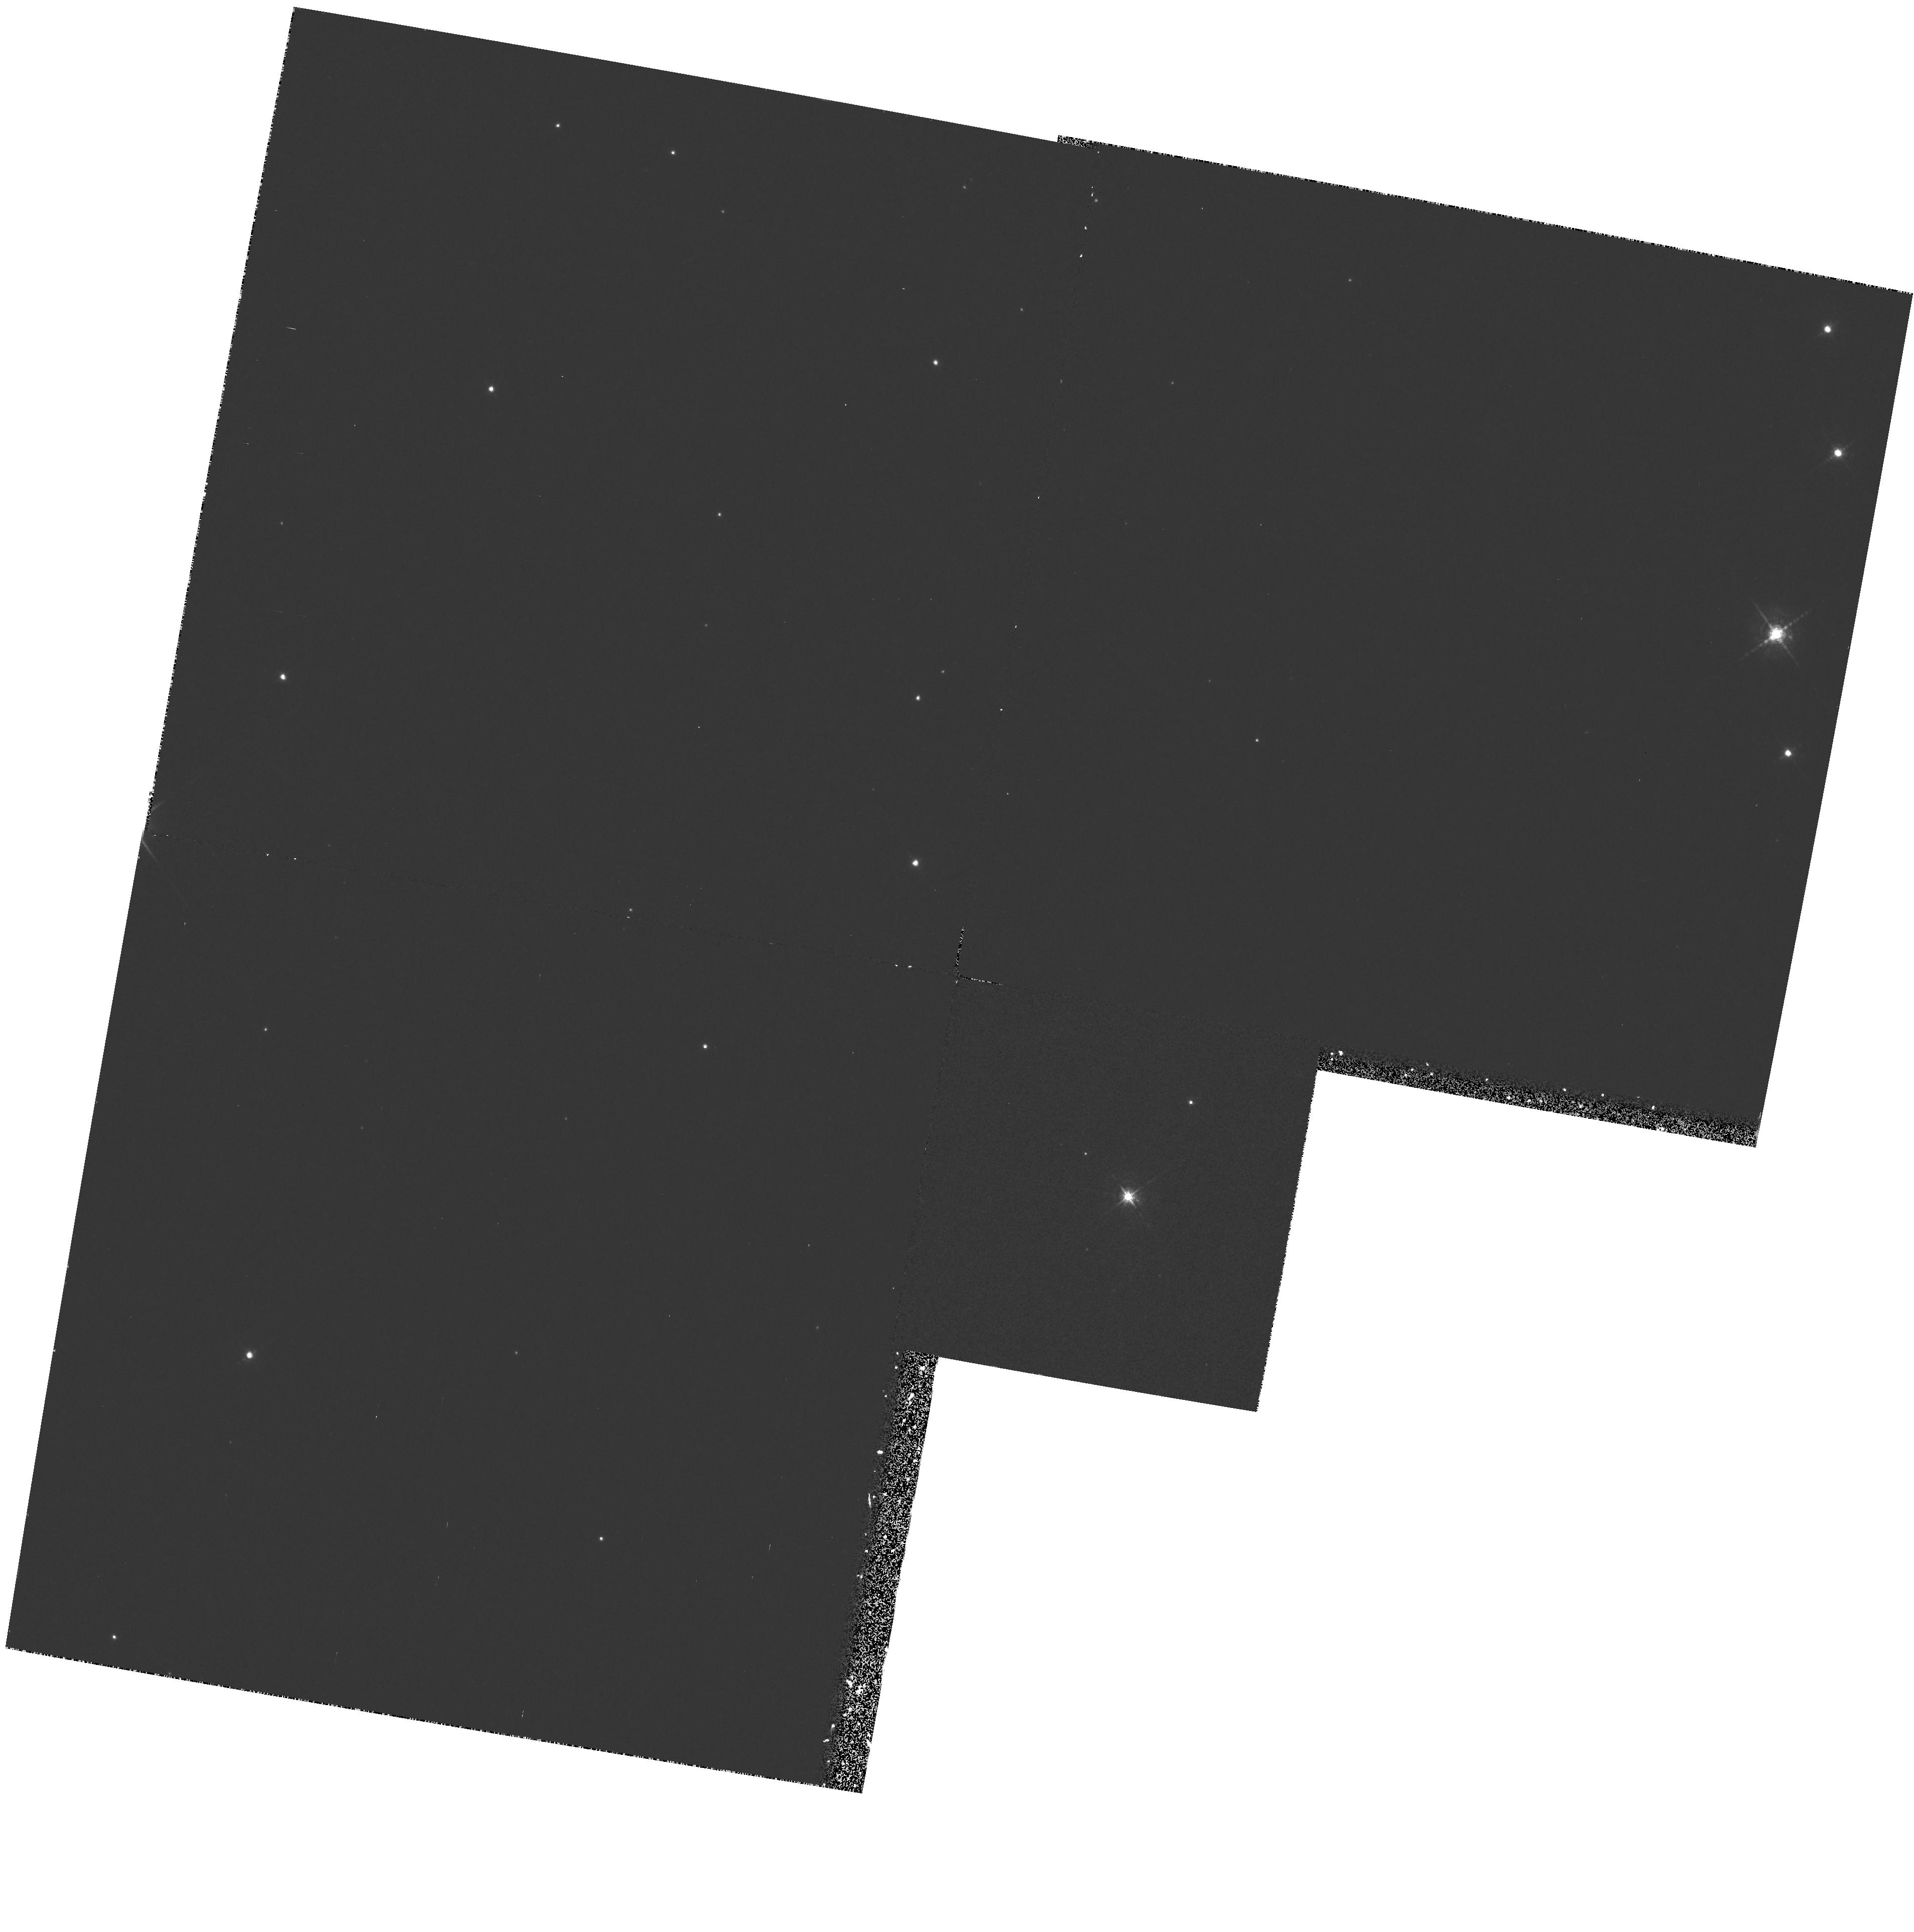
Target: PK81-14D1
Instrument: WFPC2/PC
Filter: F588N
Exposure: 30 min
Observation ID: hst_5864_01_wfpc2_pc_f588n_u2qy01

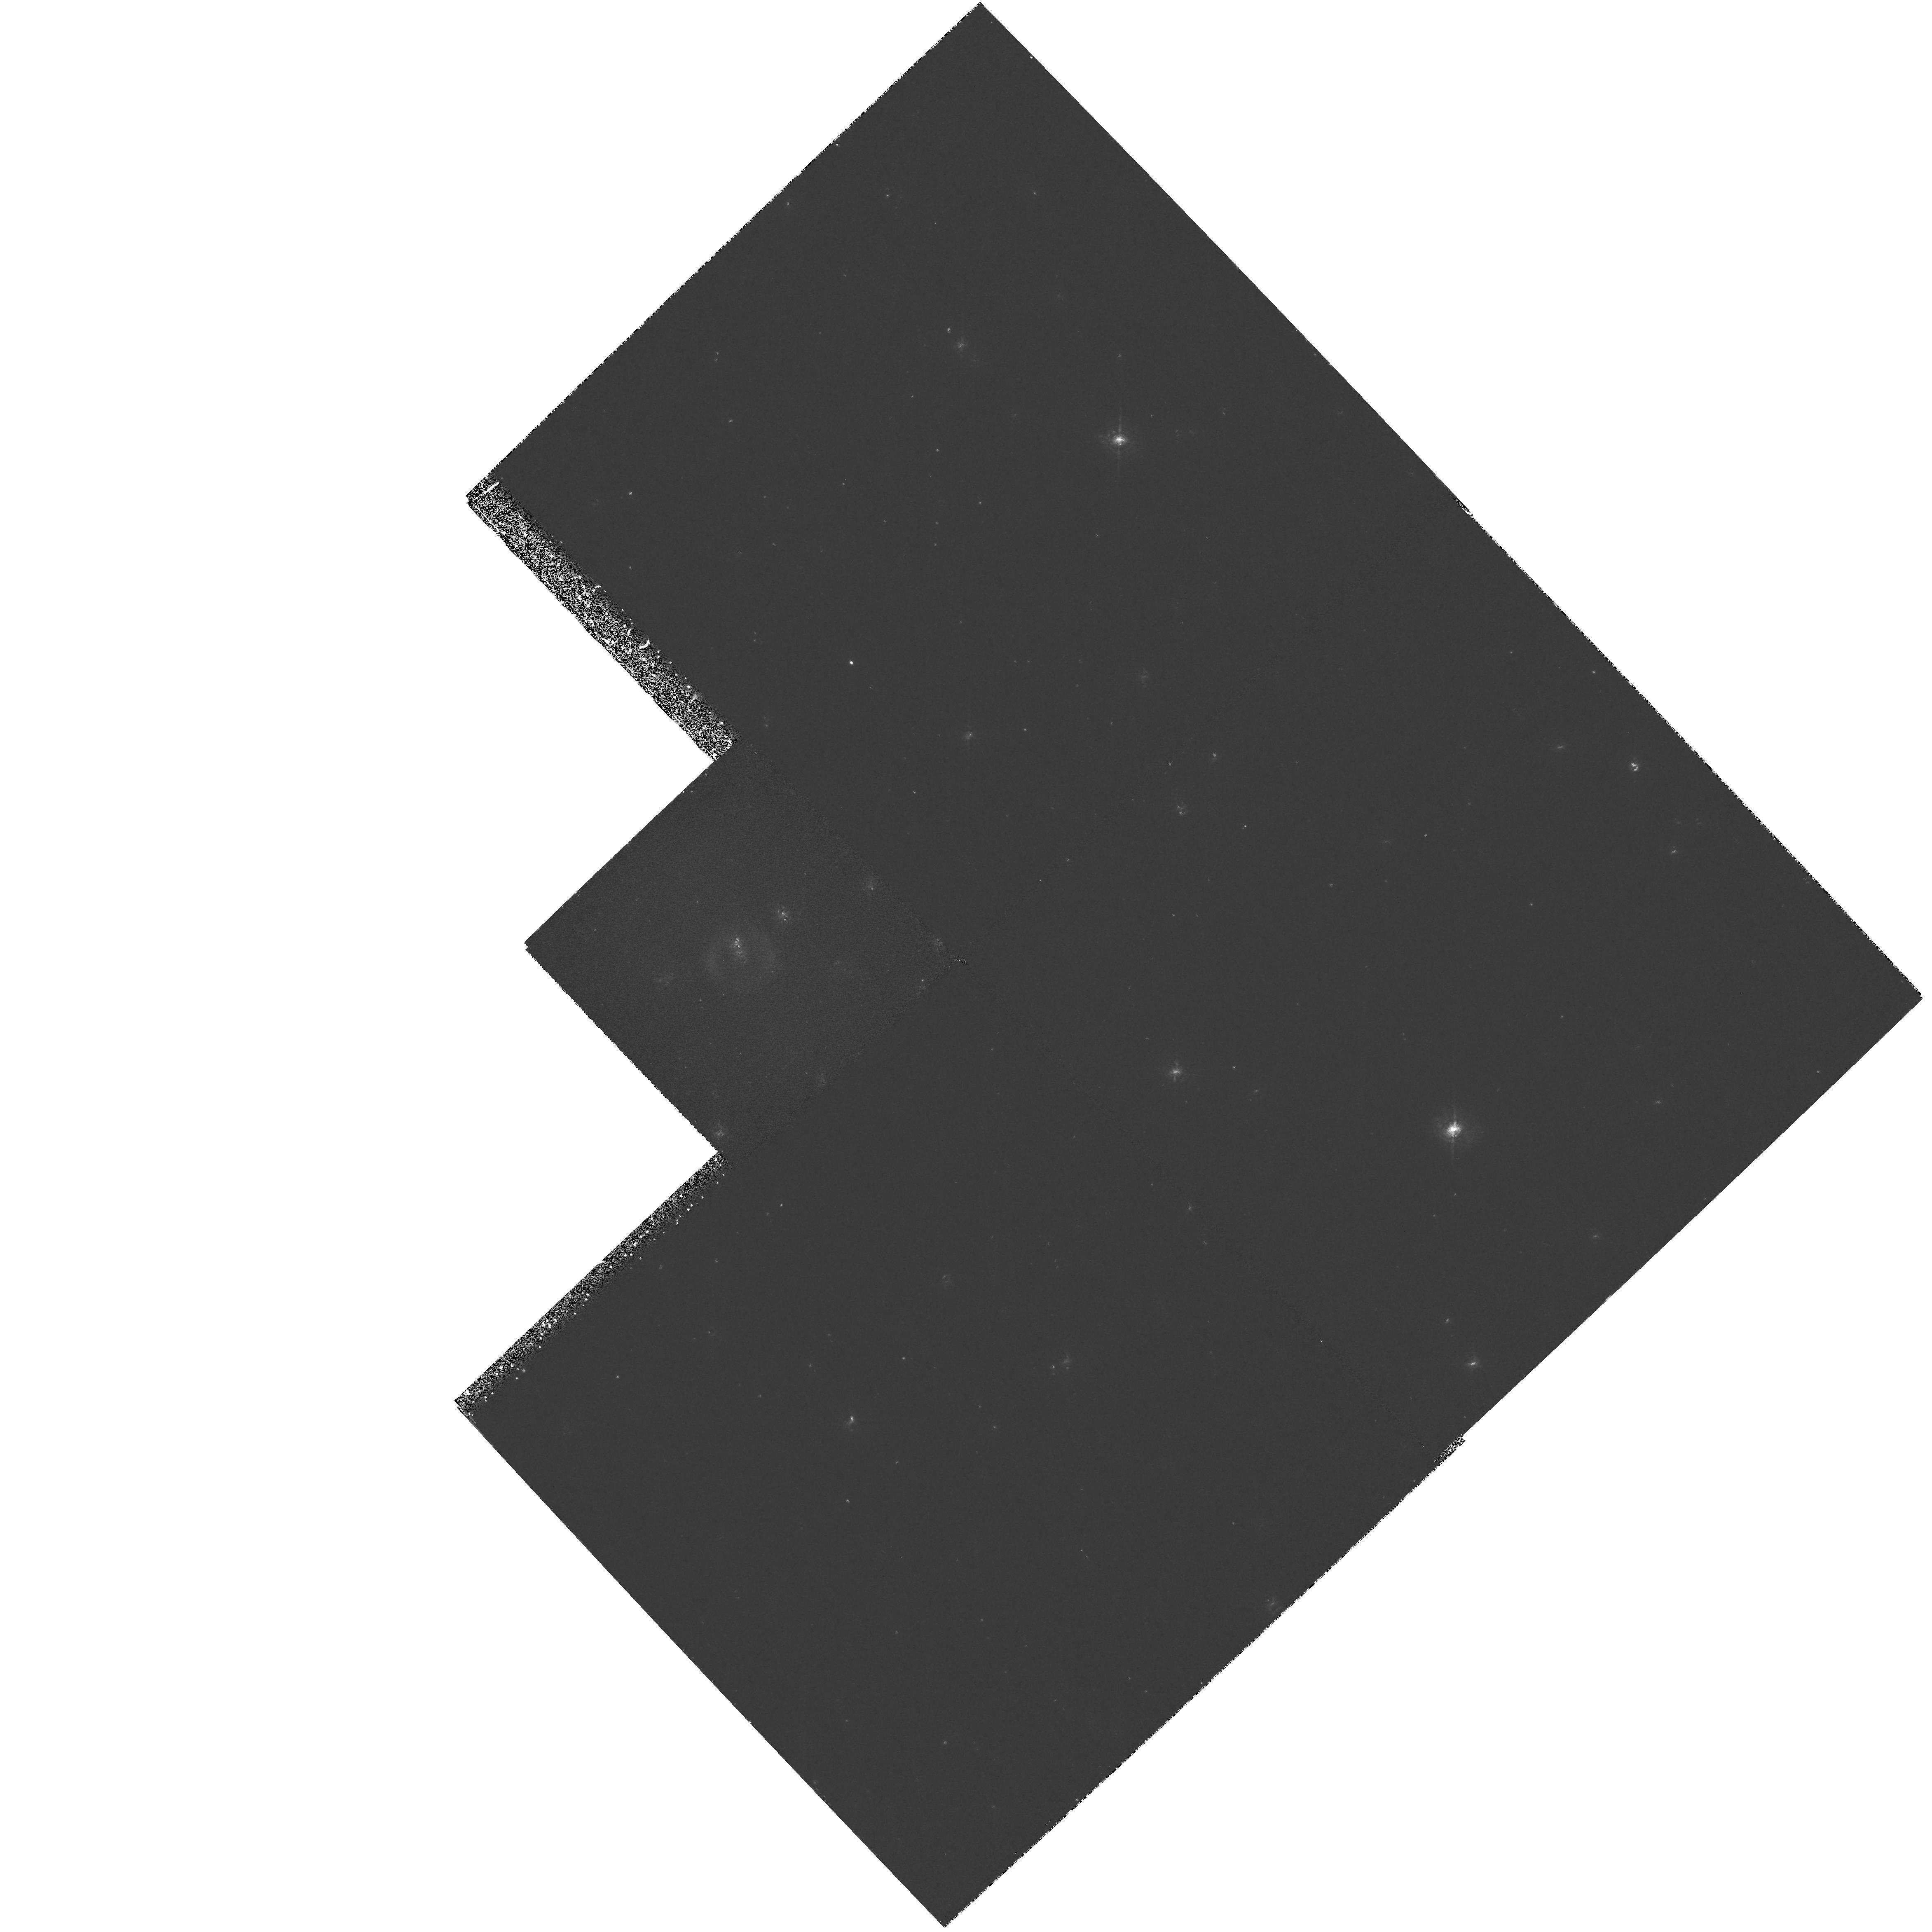
Target: IRAS15154-5258
Instrument: WFPC2/PC
Filter: F656N
Exposure: 1.4 h
Observation ID: hst_5864_03_wfpc2_pc_f656n_u2qy03

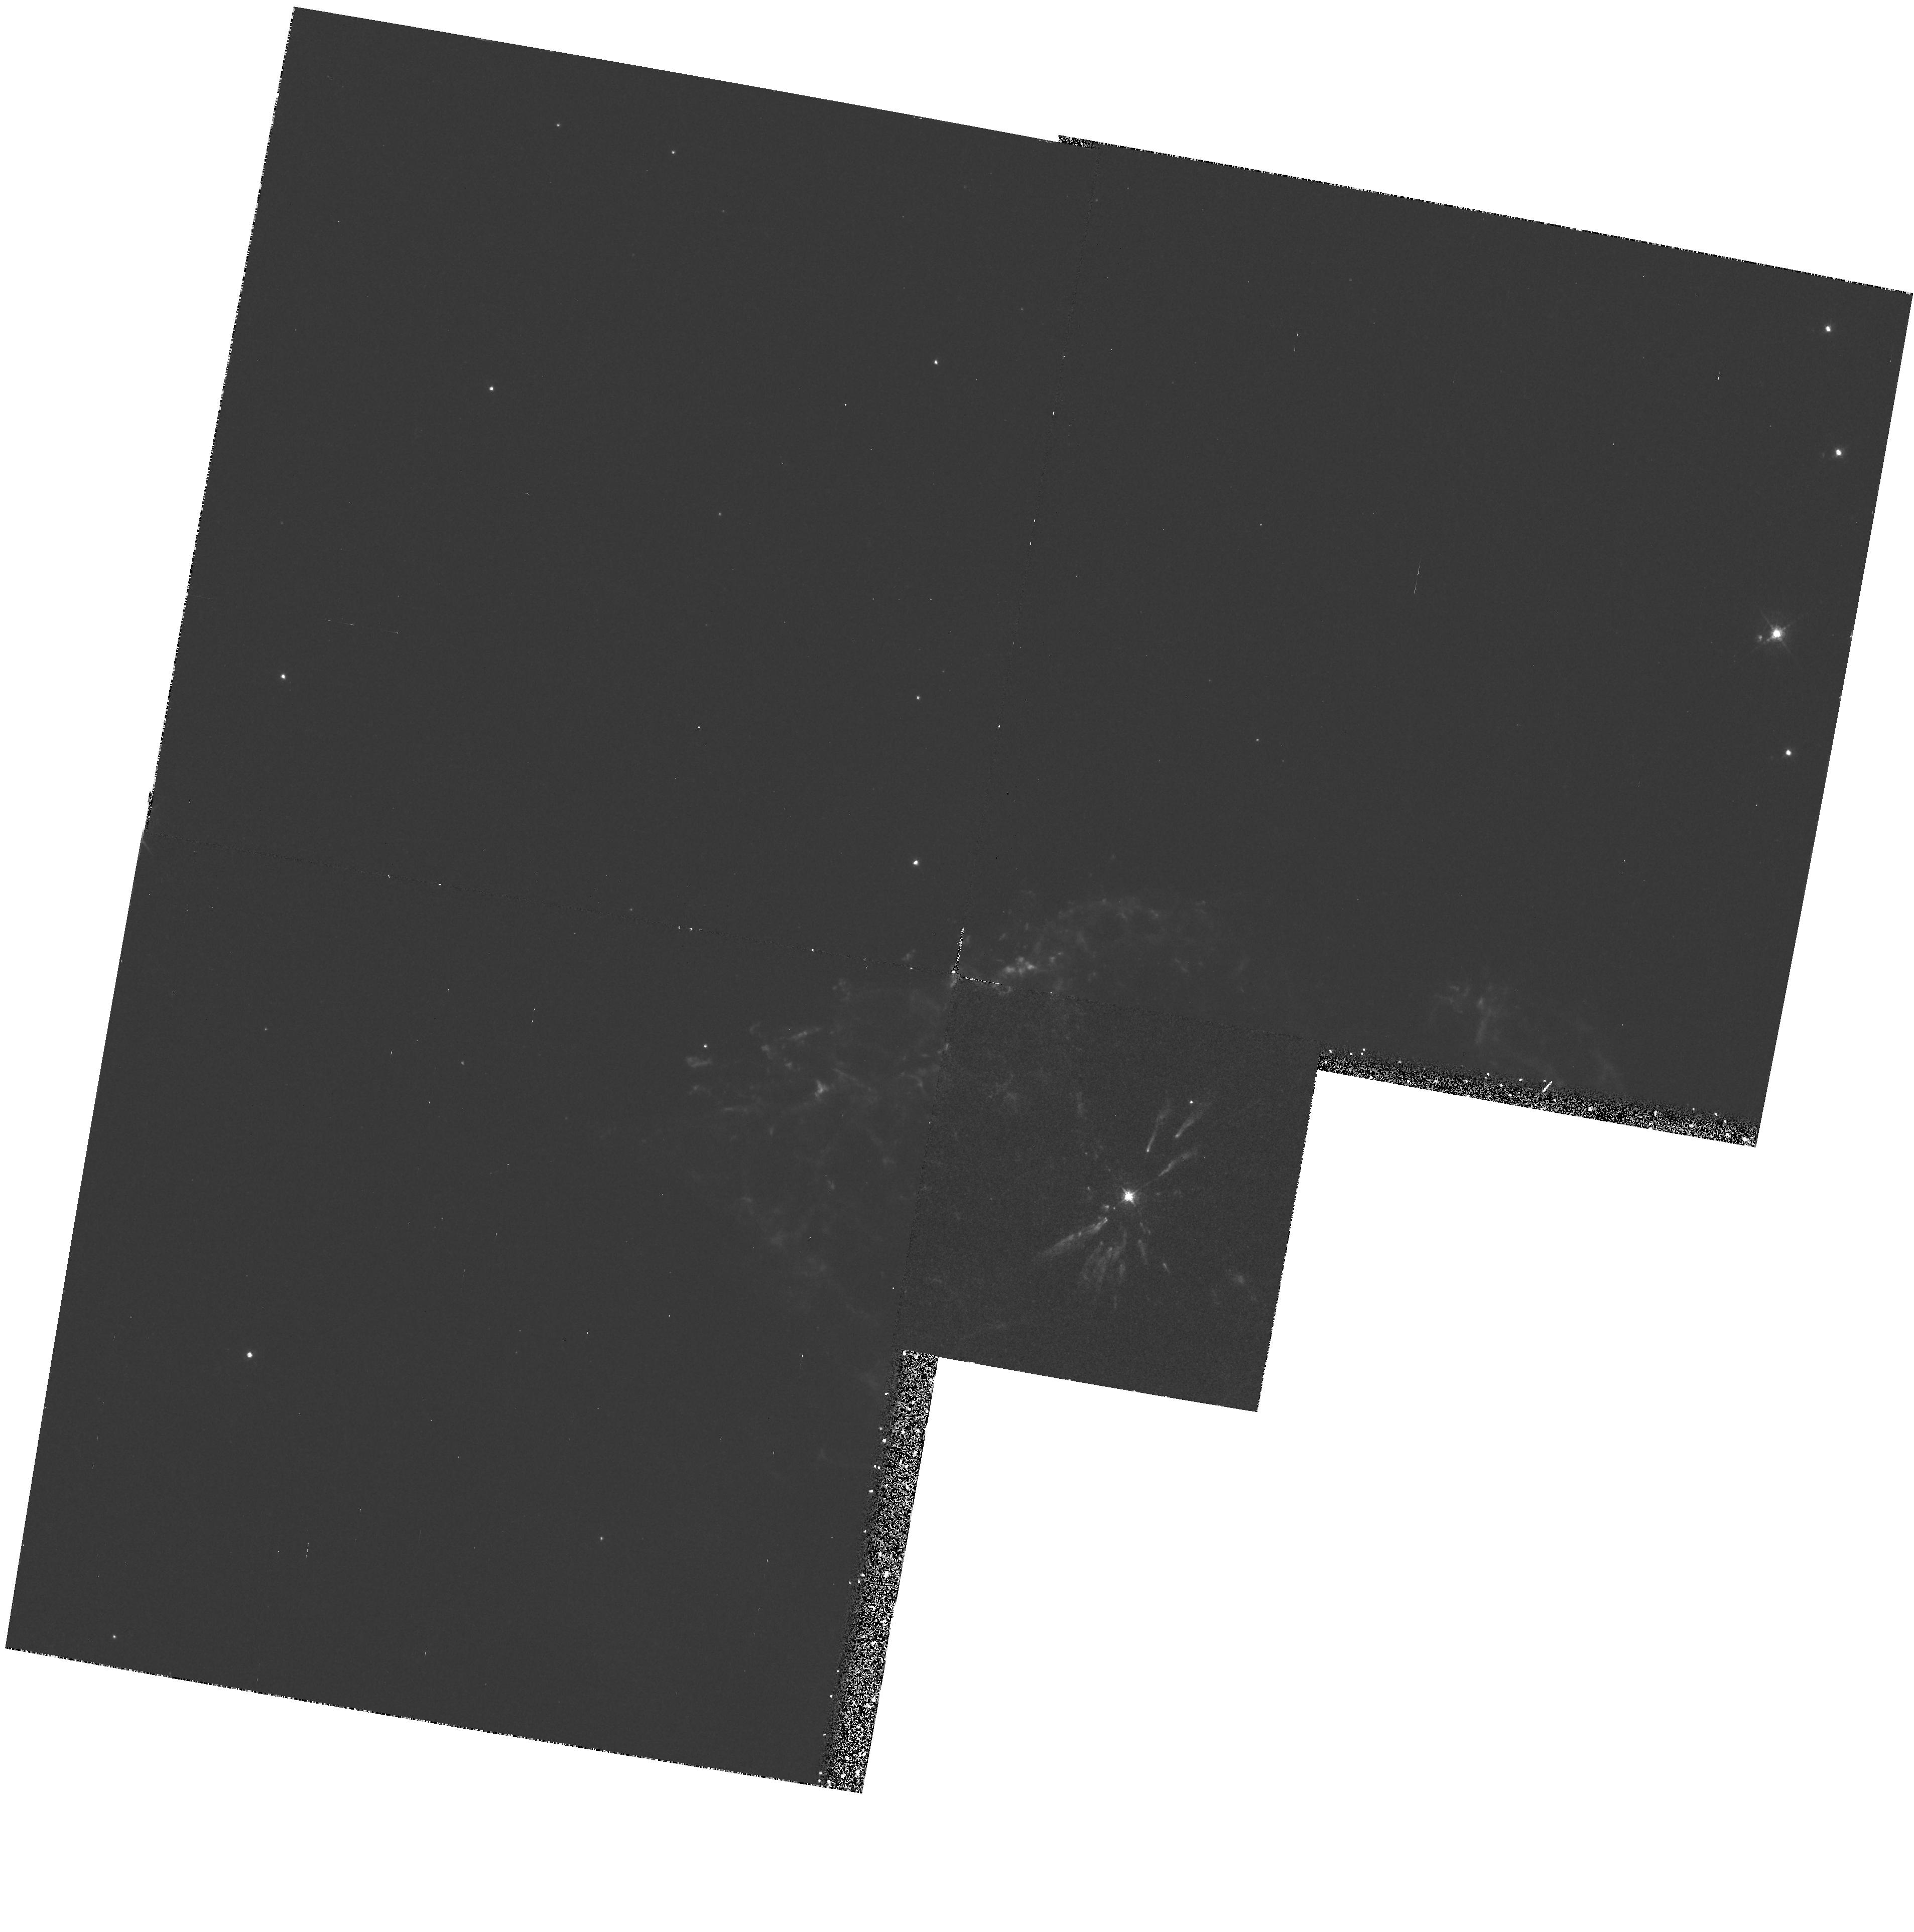
Target: PK81-14D1
Instrument: WFPC2/PC
Filter: F502N
Exposure: 50 min
Observation ID: hst_5864_01_wfpc2_pc_f502n_u2qy01

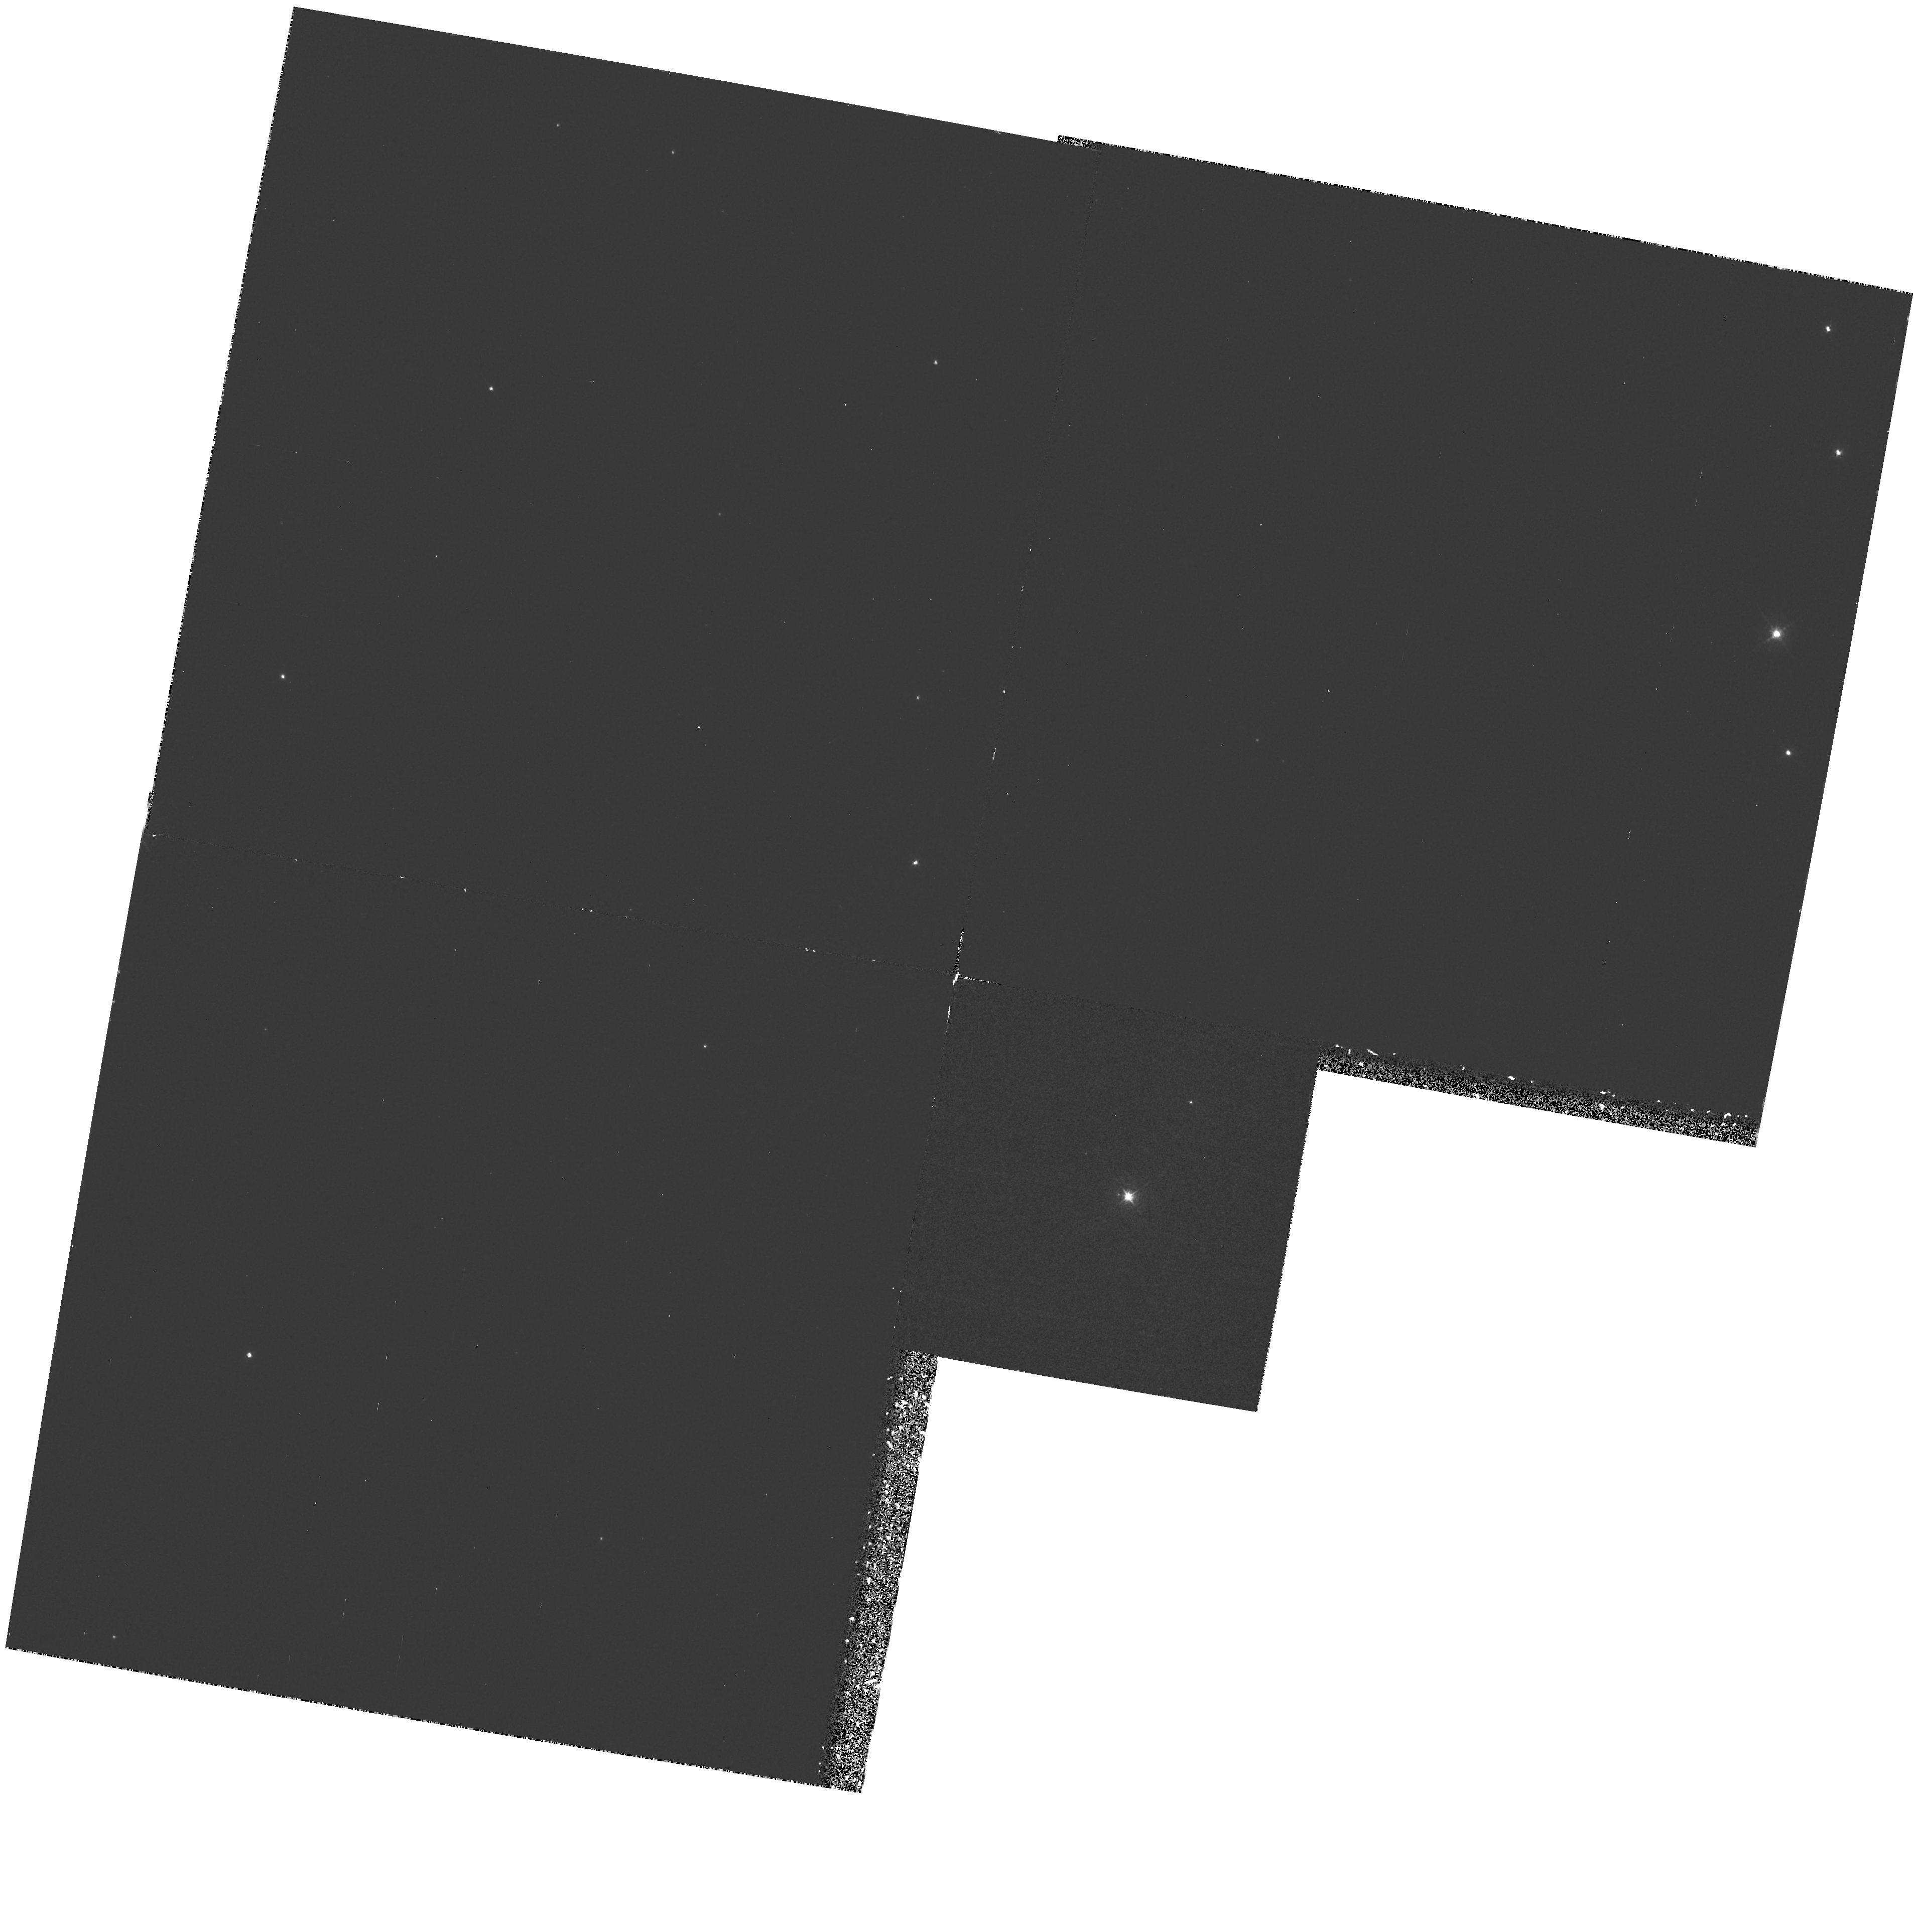
Target: PK81-14D1
Instrument: WFPC2/PC
Filter: F469N
Exposure: 1 h
Observation ID: hst_5864_01_wfpc2_pc_f469n_u2qy01

MASS LOADING OF STELLAR WINDS IN HYDROGEN -POOR PLANETARY NEBULAE (PI: Harrington, J. Patrick)

HST observations of several members of the small group of PNe with hydrogen-poor ejecta have disclosed remarkable features created by the interaction of the fast winds of the central stars with the clumpy nebular gas. We can see how dense clumps of material, left within an expanding bubble blown by a stellar wind, are being photoevaporated by the stellar radiation and then swept back and accelerated by the wind. This accelerated material mixes with the wind, slowing it and increasing its density. Thus these rare PNe open a unique window on mass loading processes. We propose to extend WFPC2 imaging and GHRS spectroscopy of H-poor PNe in order to understand the interaction of a stellar wind with the inhomogeneous ambient medium, to understand the mass loading process, measure its strength, and find how nebular material is accelerated to high velocities by the stellar wind.